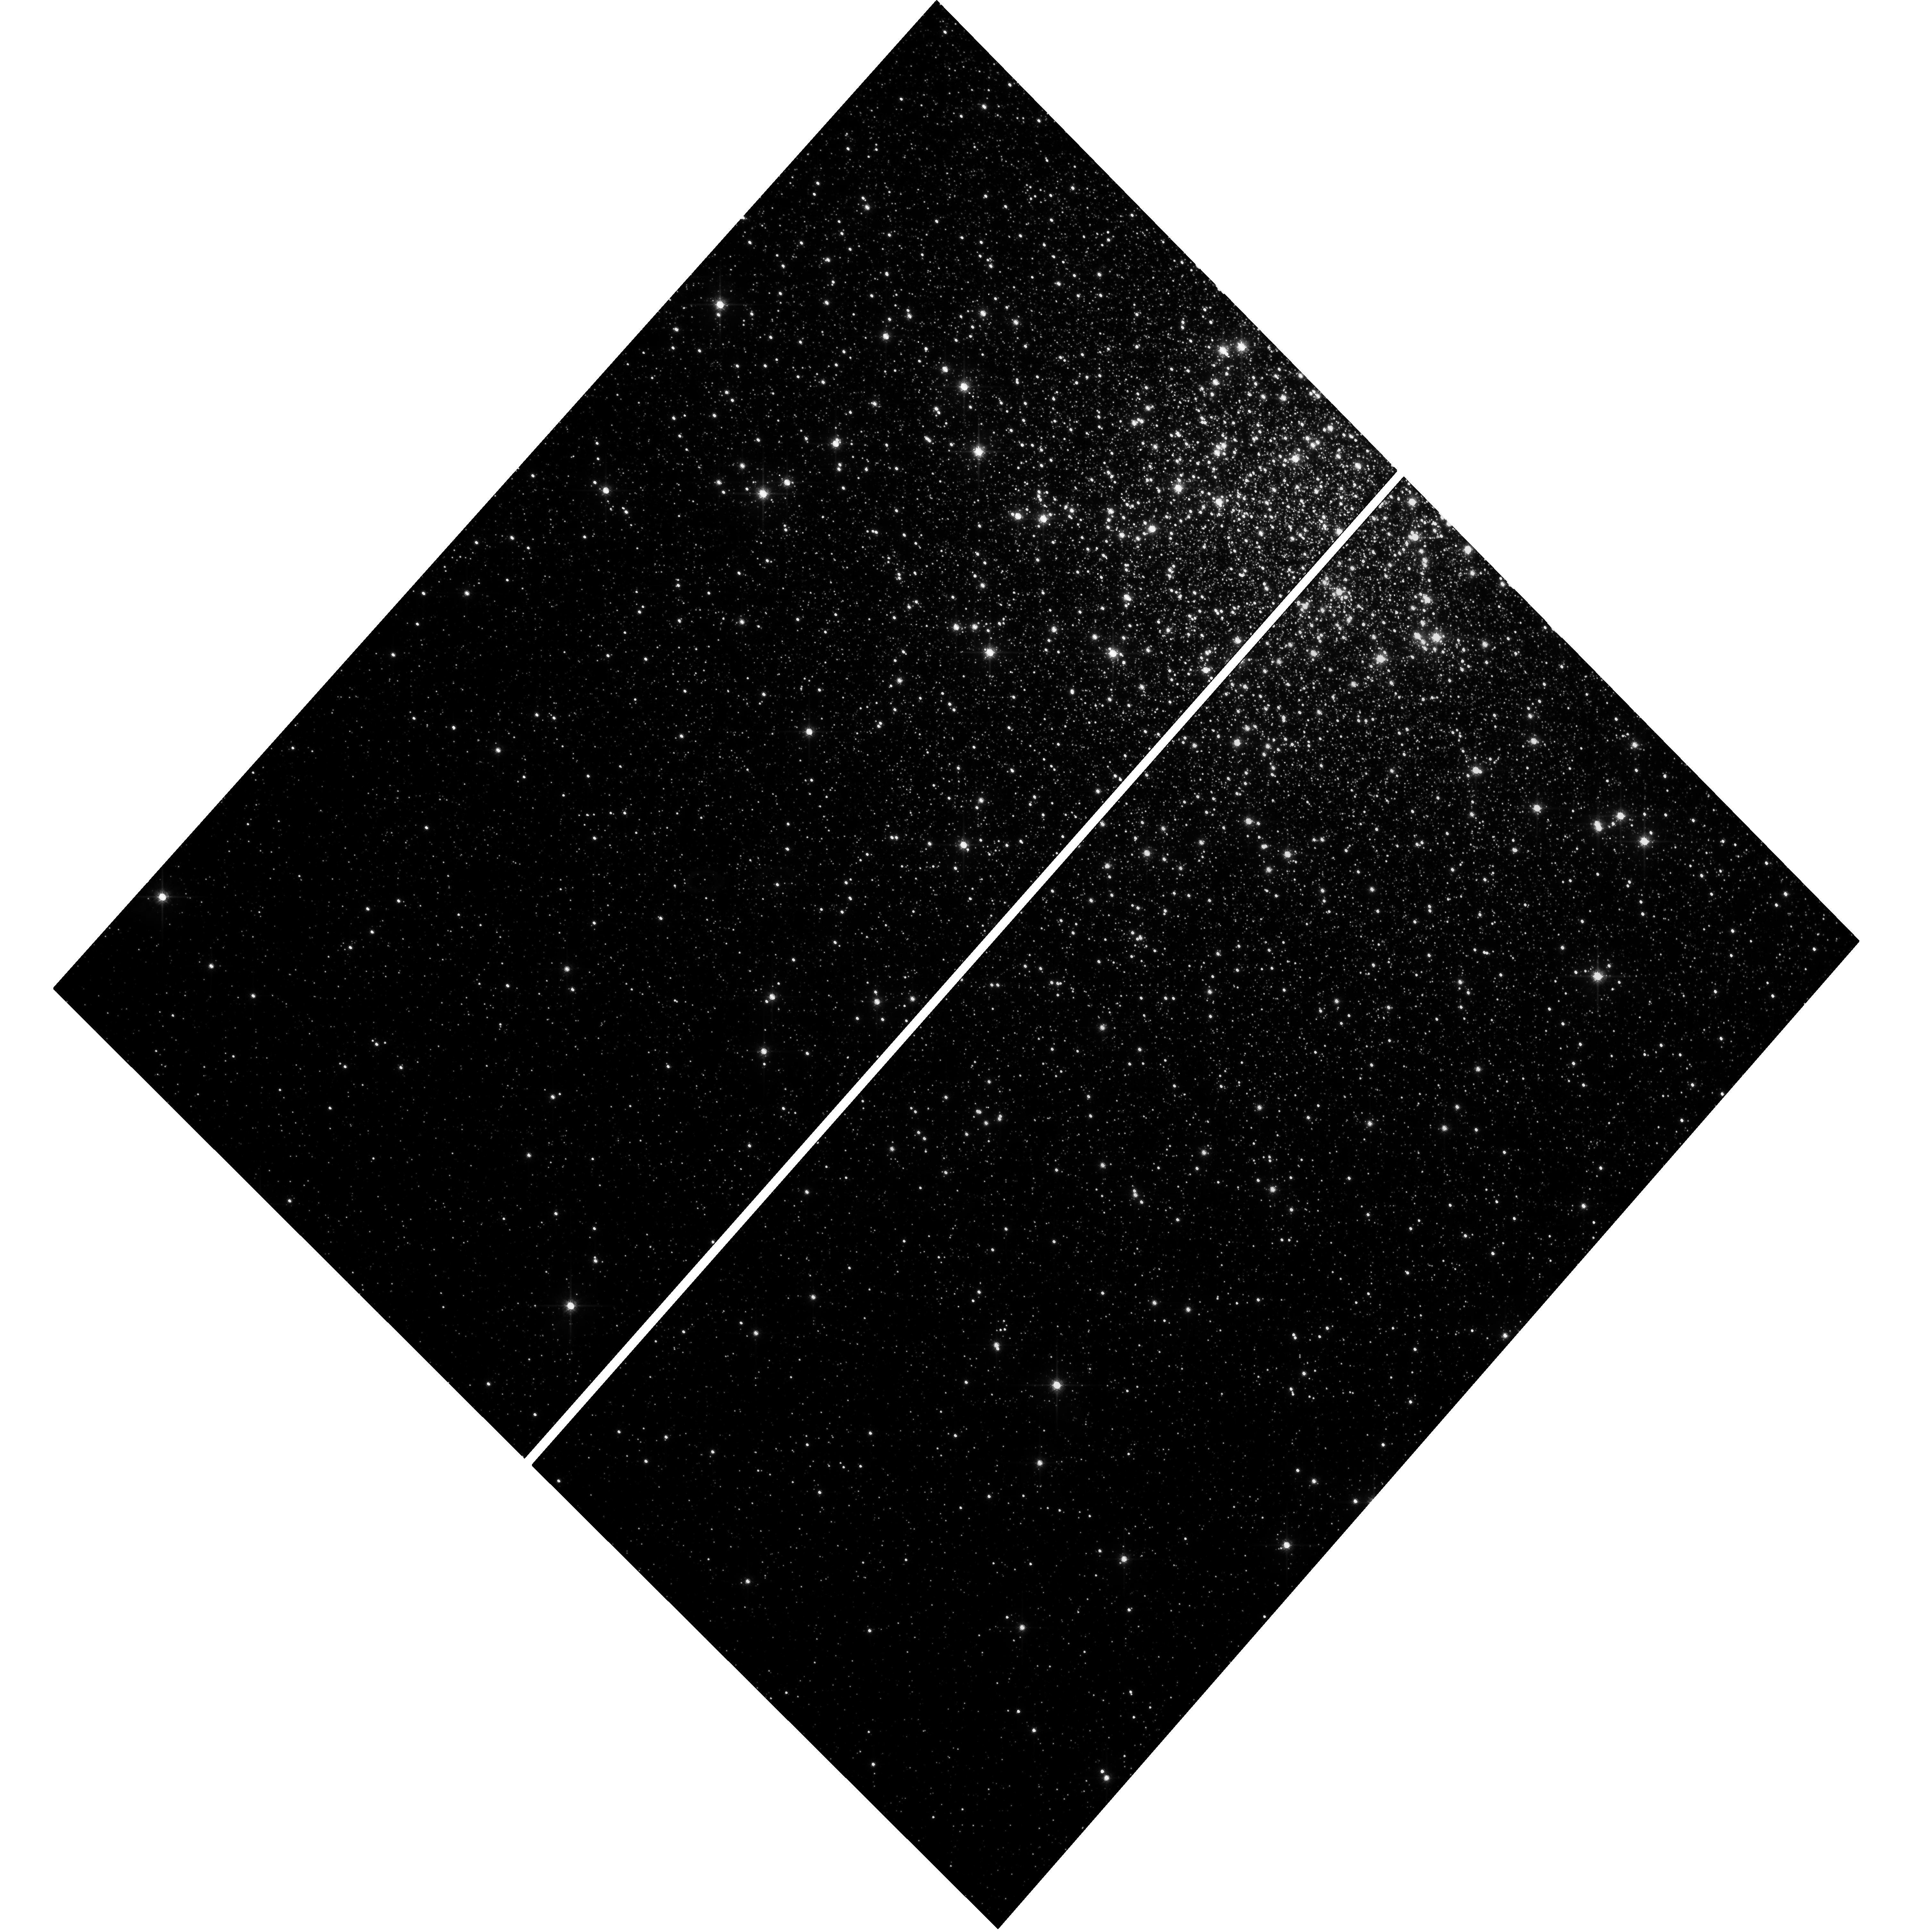
Target: NGC104
Instrument: WFC3/UVIS
Filter: F814W
Exposure: 19 min
Observation ID: hst_11664_53_wfc3_uvis_f814w_ib3m53

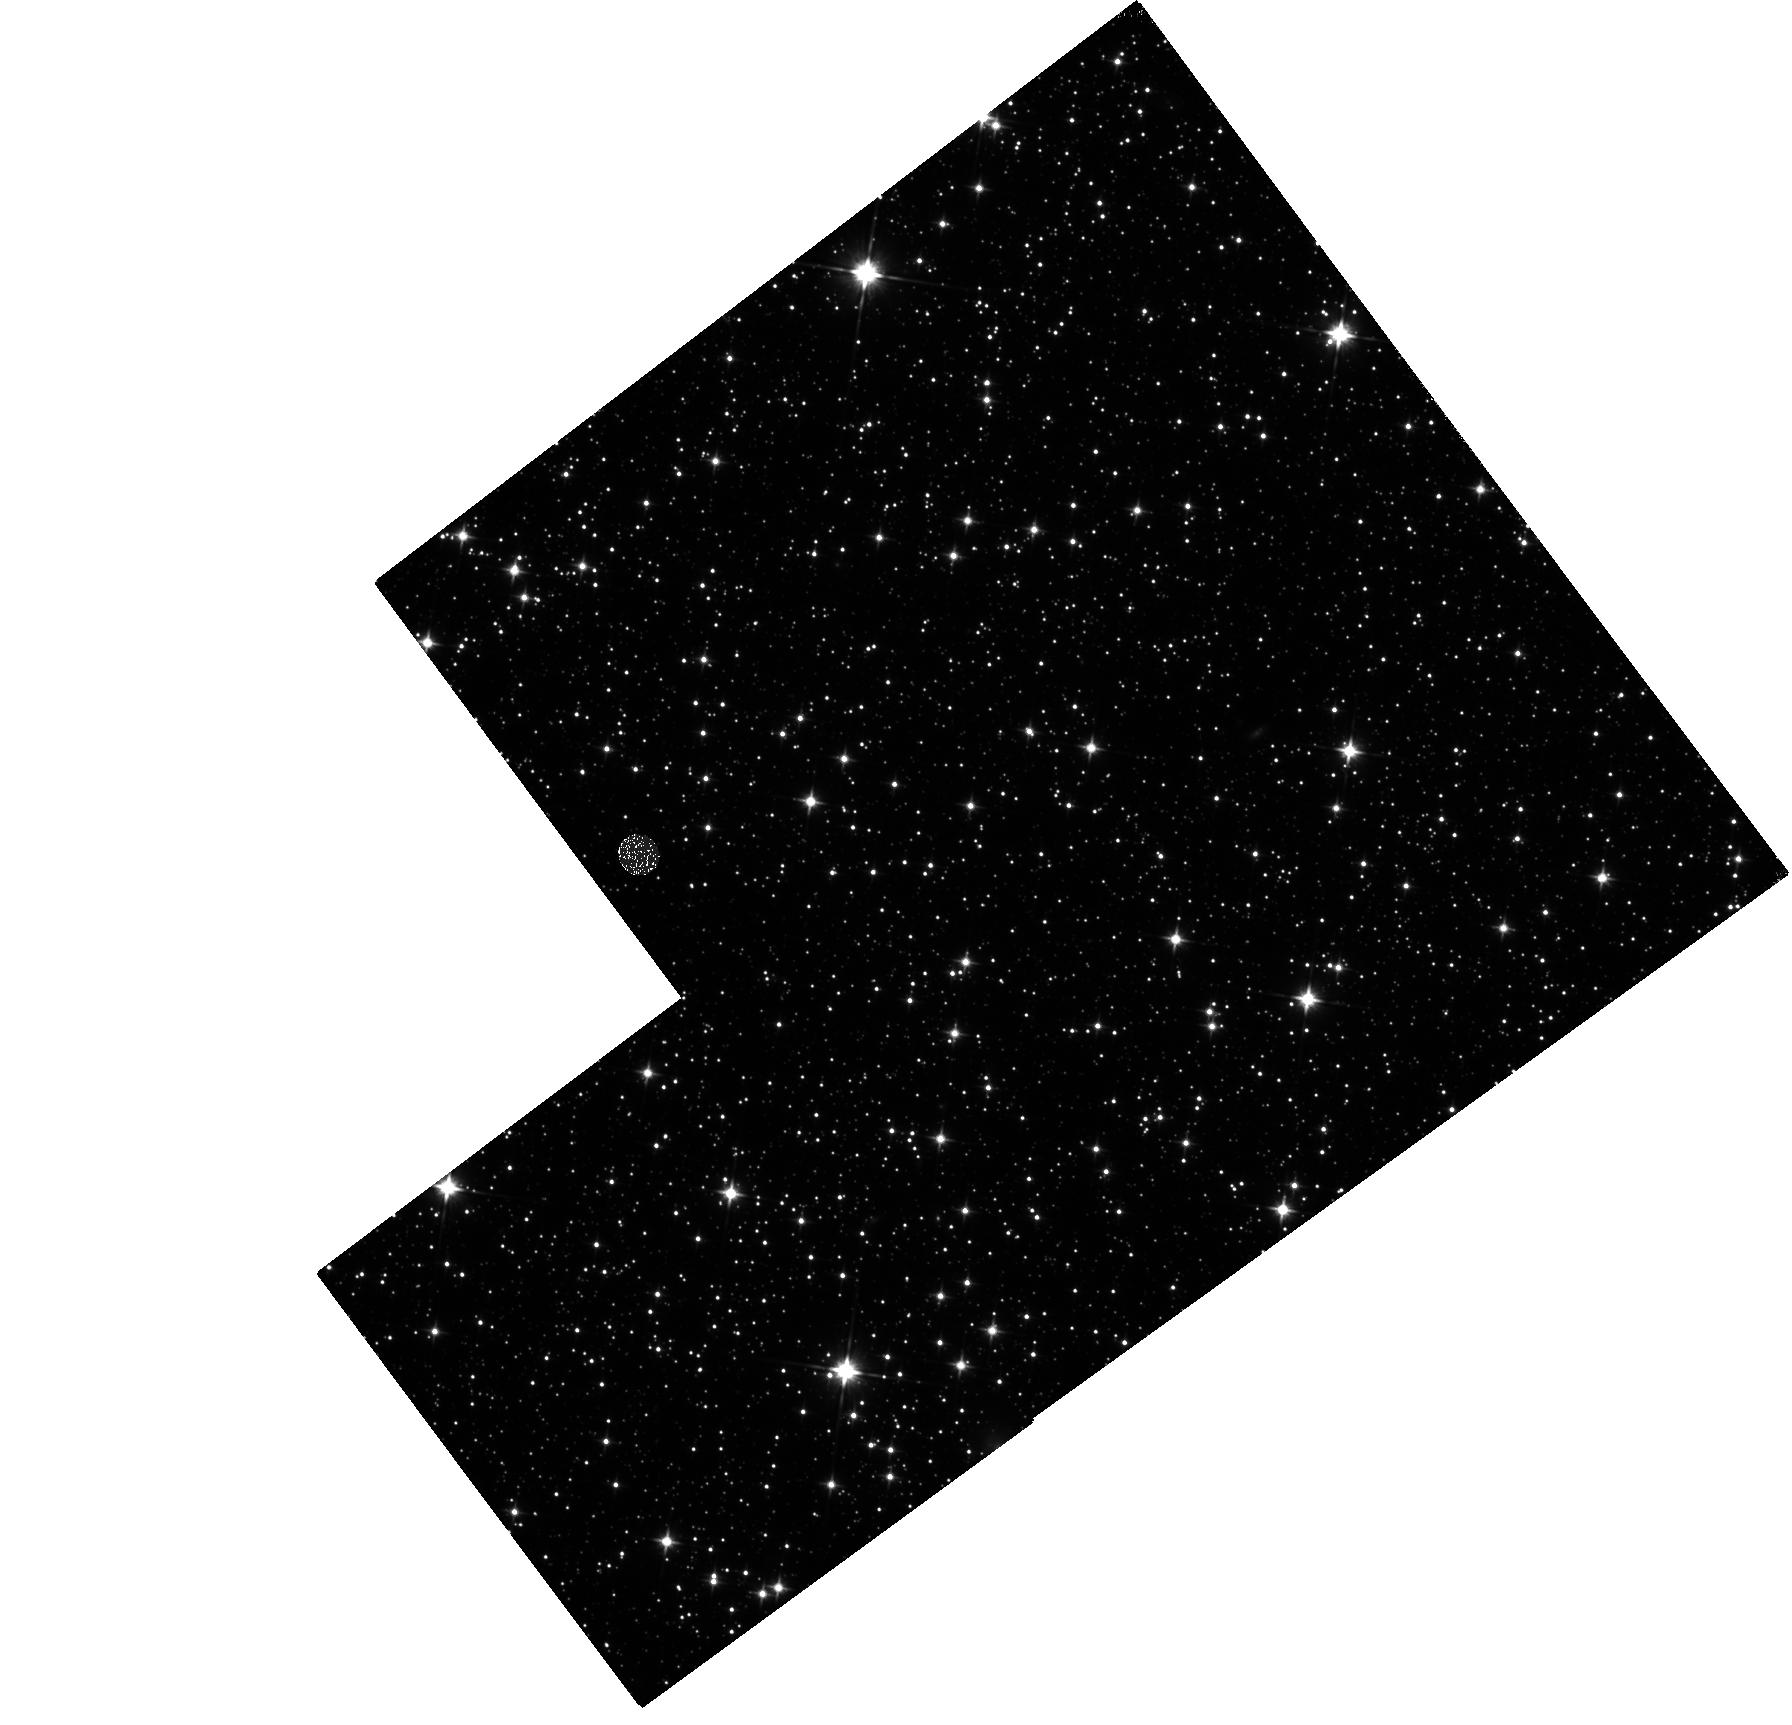
Target: DISK
Instrument: WFC3/IR
Filter: F110W
Exposure: 10 min
Observation ID: hst_11664_a1_wfc3_ir_f110w_ib3ma1

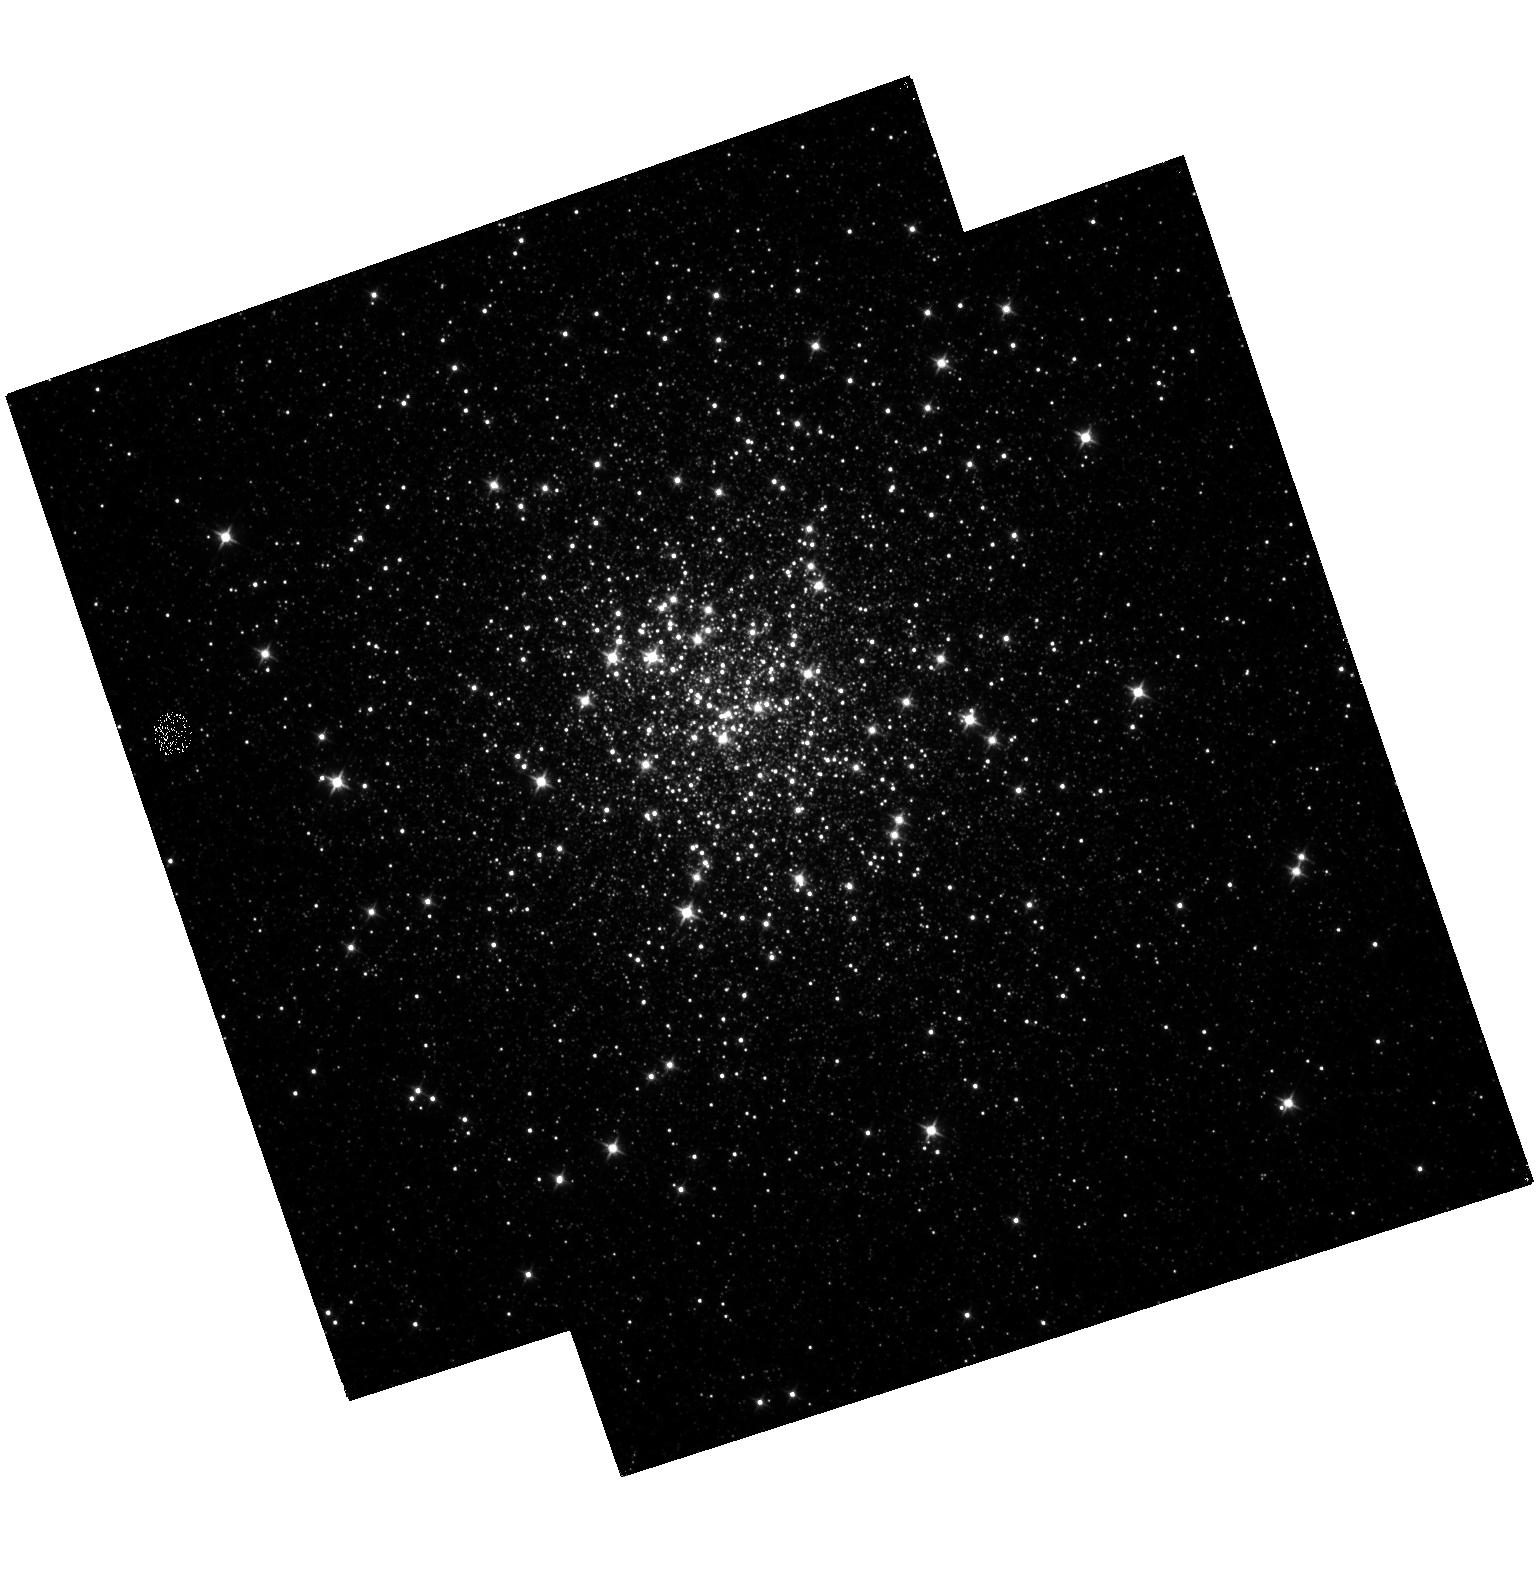
Target: NGC6341
Instrument: WFC3/IR
Filter: F110W
Exposure: 21 min
Observation ID: hst_11664_55_wfc3_ir_f110w_ib3m55

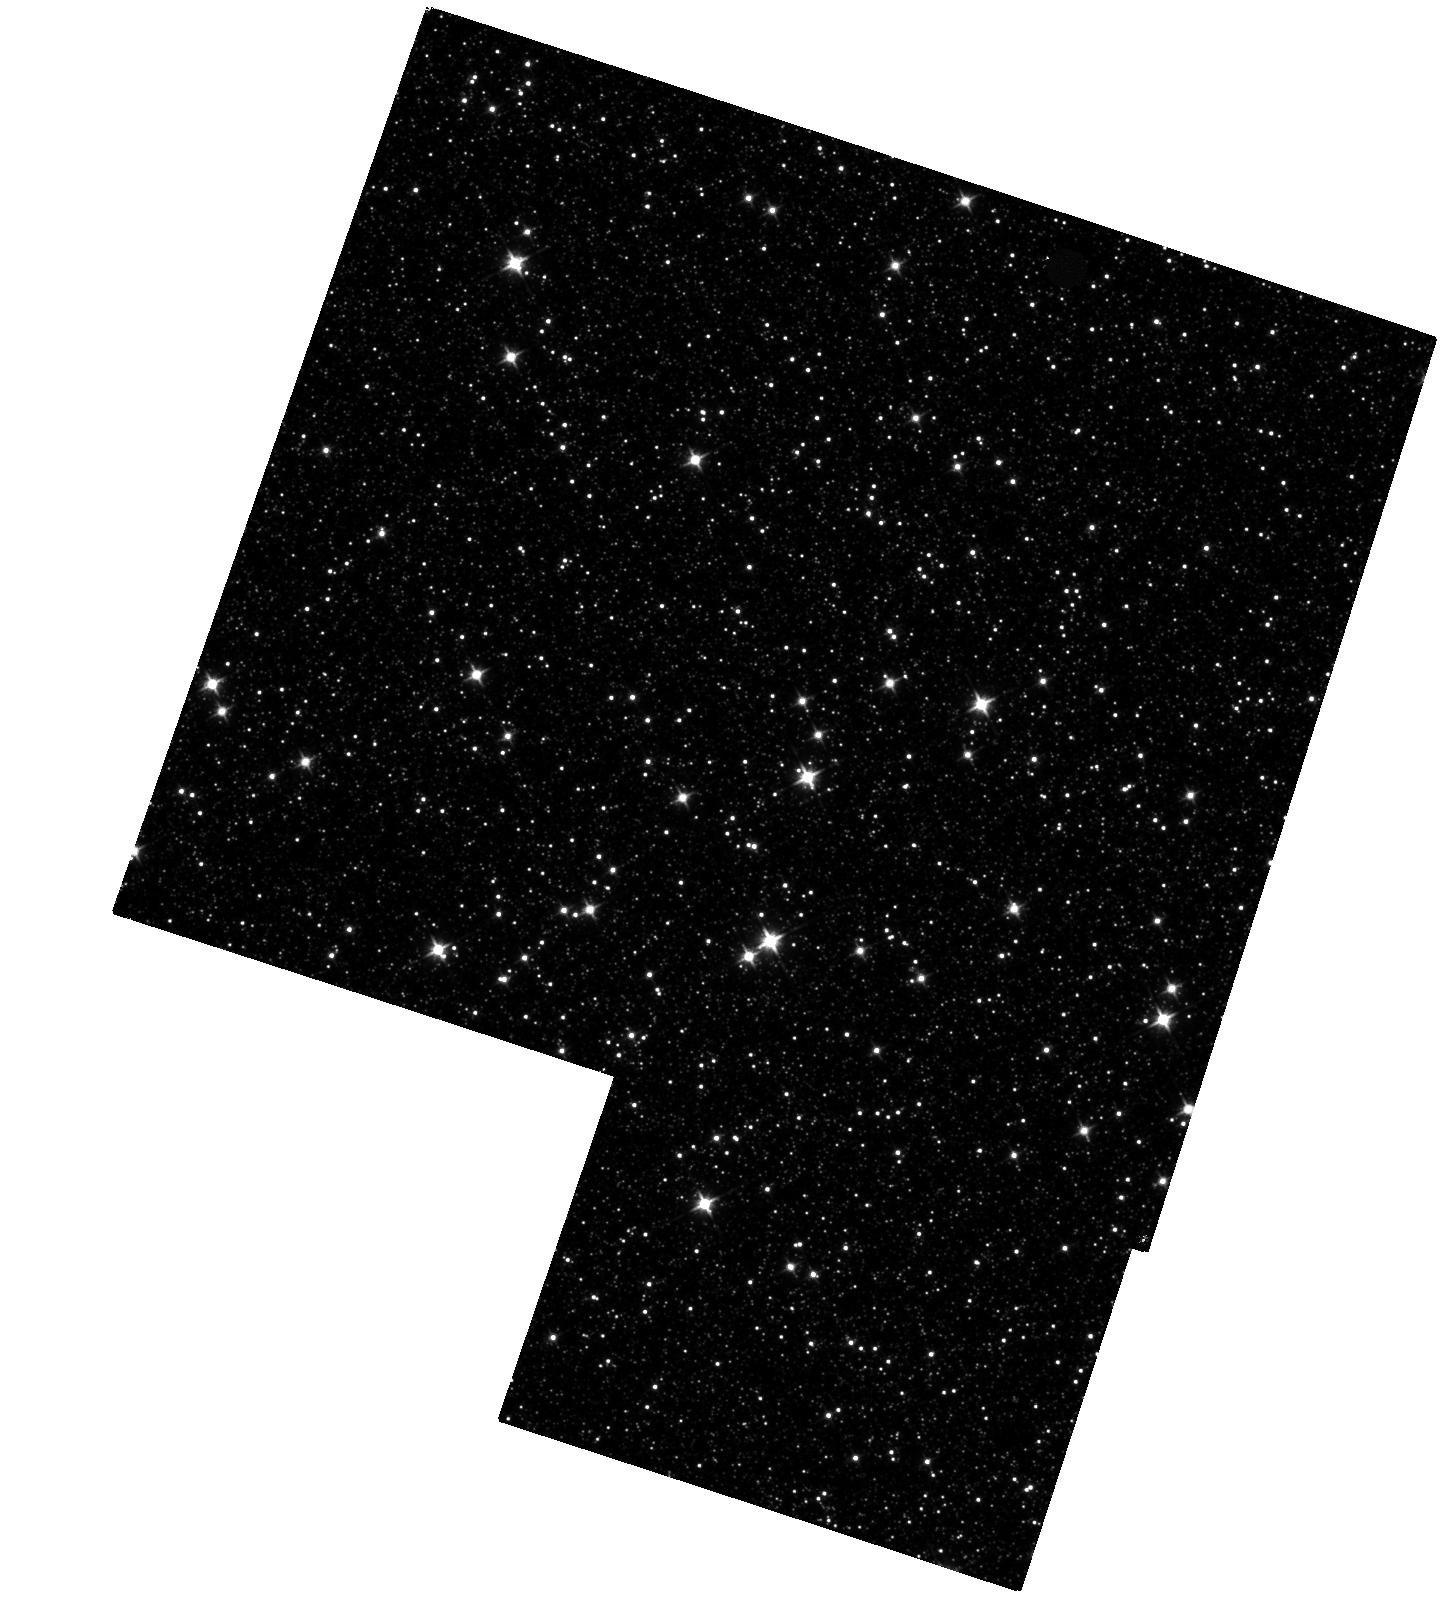
Target: BULGE-SWEEPS
Instrument: WFC3/IR
Filter: F110W
Exposure: 10 min
Observation ID: hst_11664_04_wfc3_ir_f110w_ib3m04

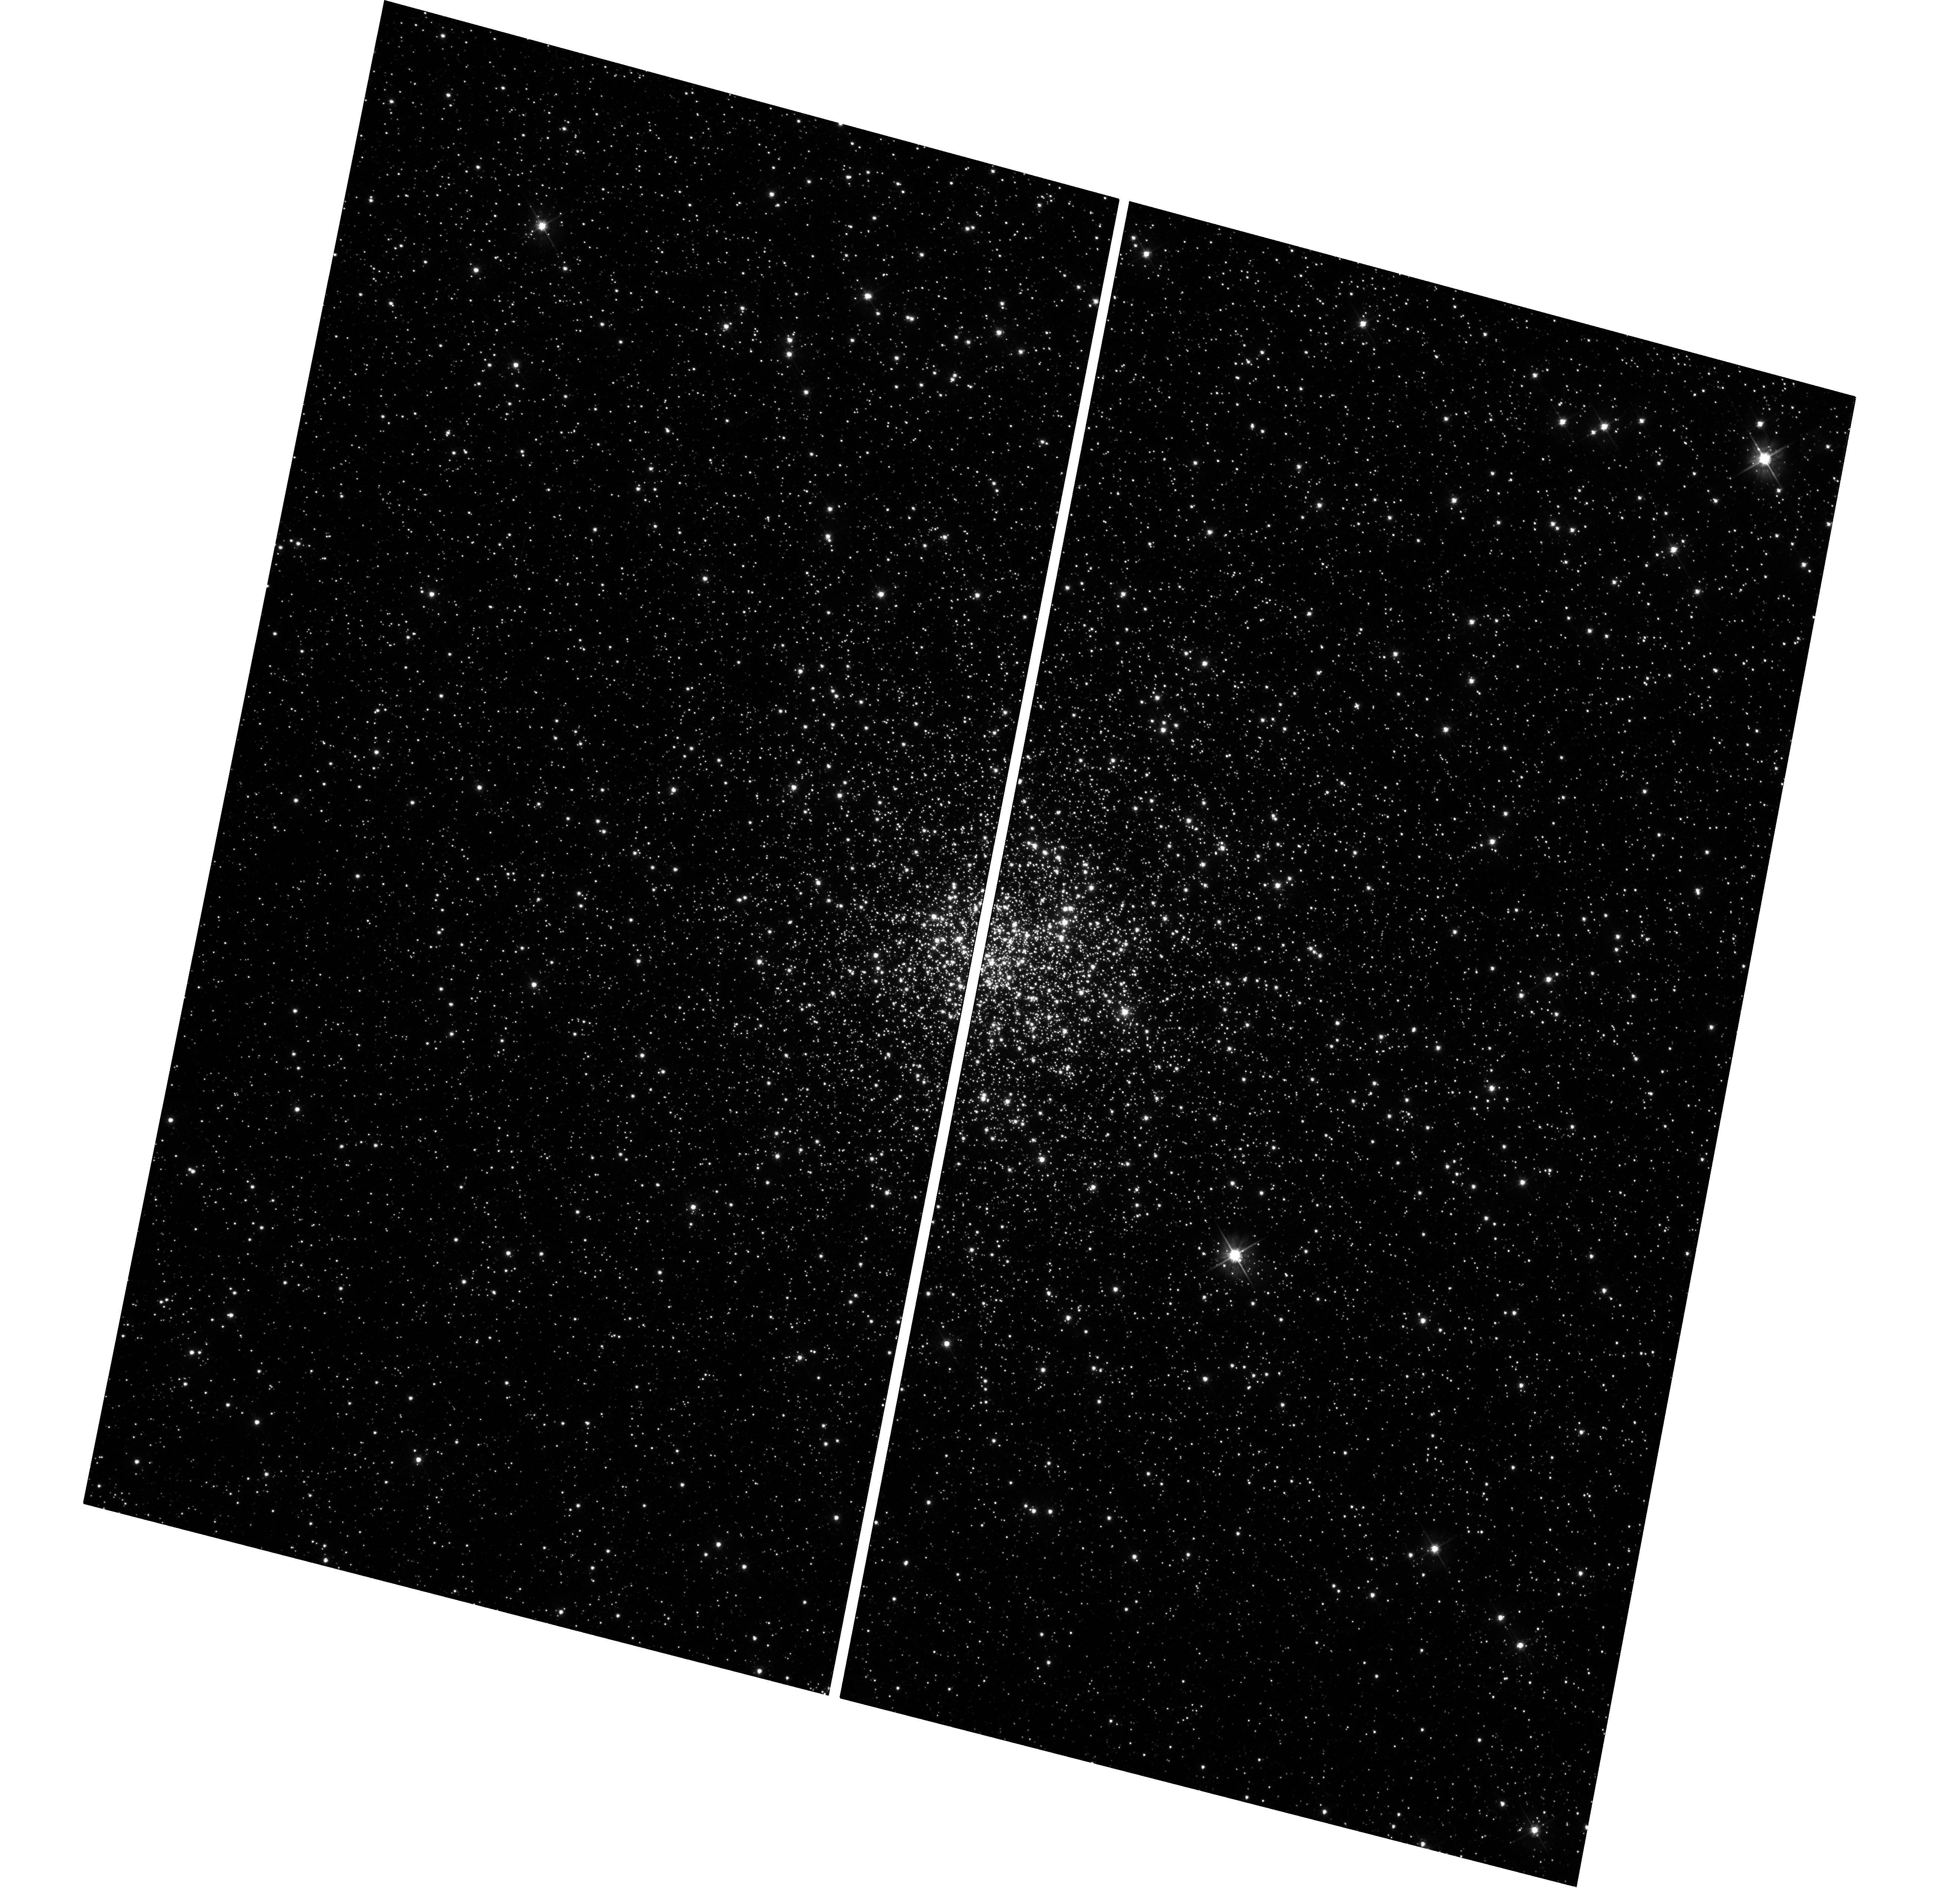
Target: NGC6528
Instrument: WFC3/UVIS
Filter: F555W
Exposure: 23 min
Observation ID: hst_11664_51_wfc3_uvis_f555w_ib3m51

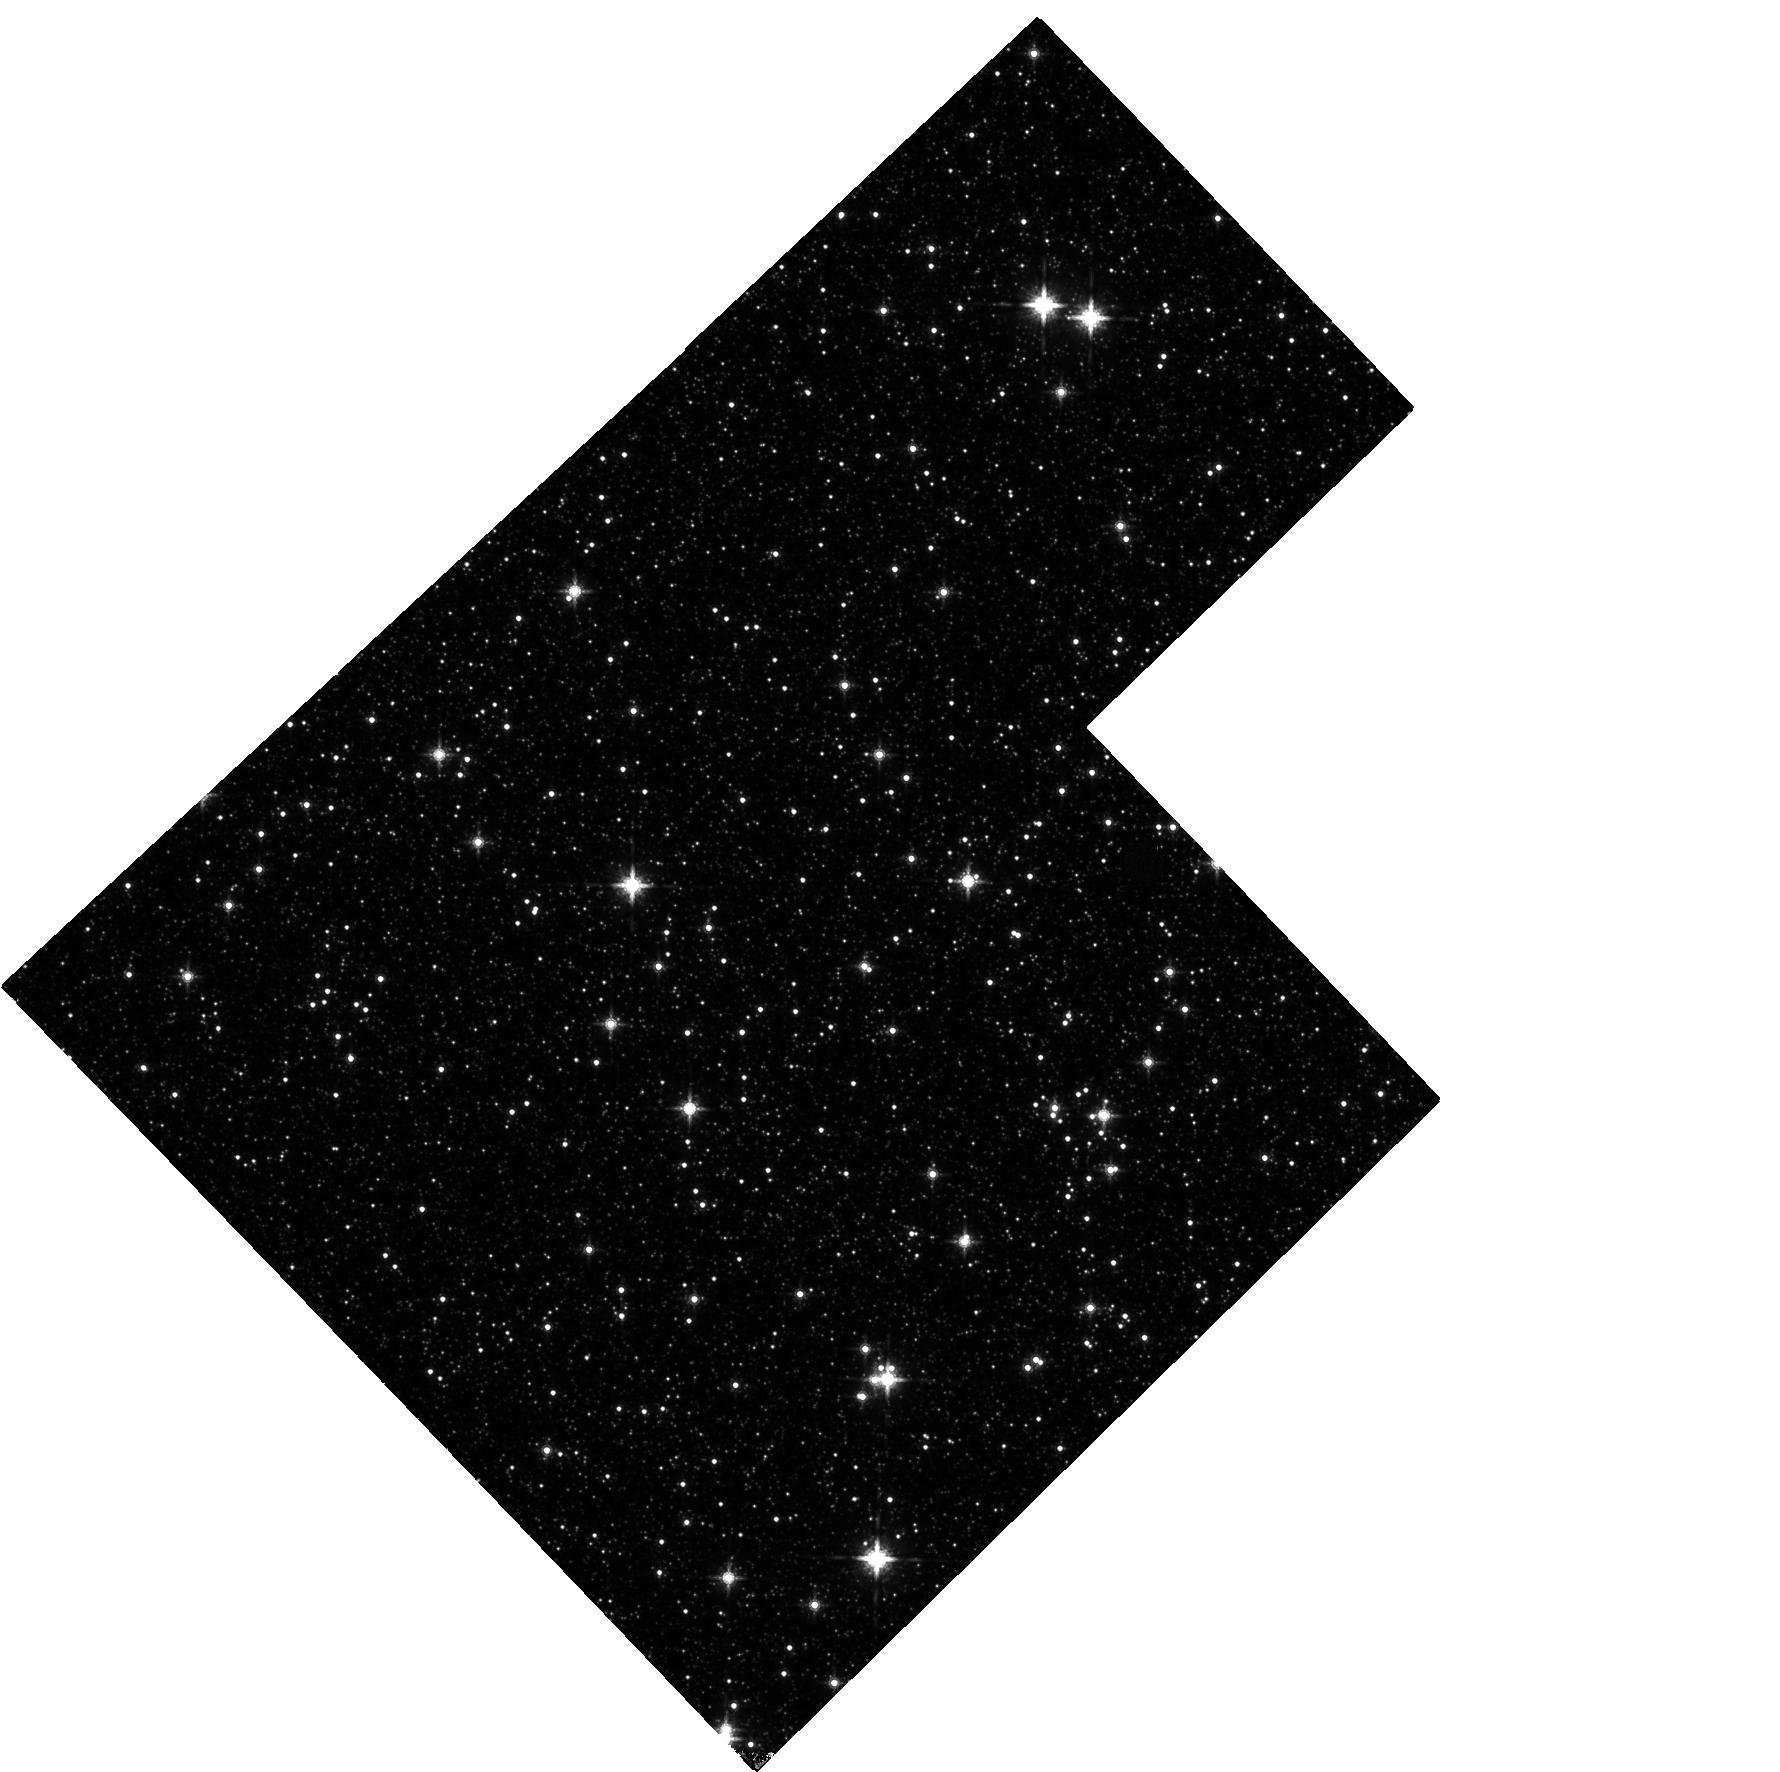
Target: BULGE-BAADE
Instrument: WFC3/IR
Filter: F160W
Exposure: 14 min
Observation ID: hst_11664_d4_wfc3_ir_f160w_ib3md4

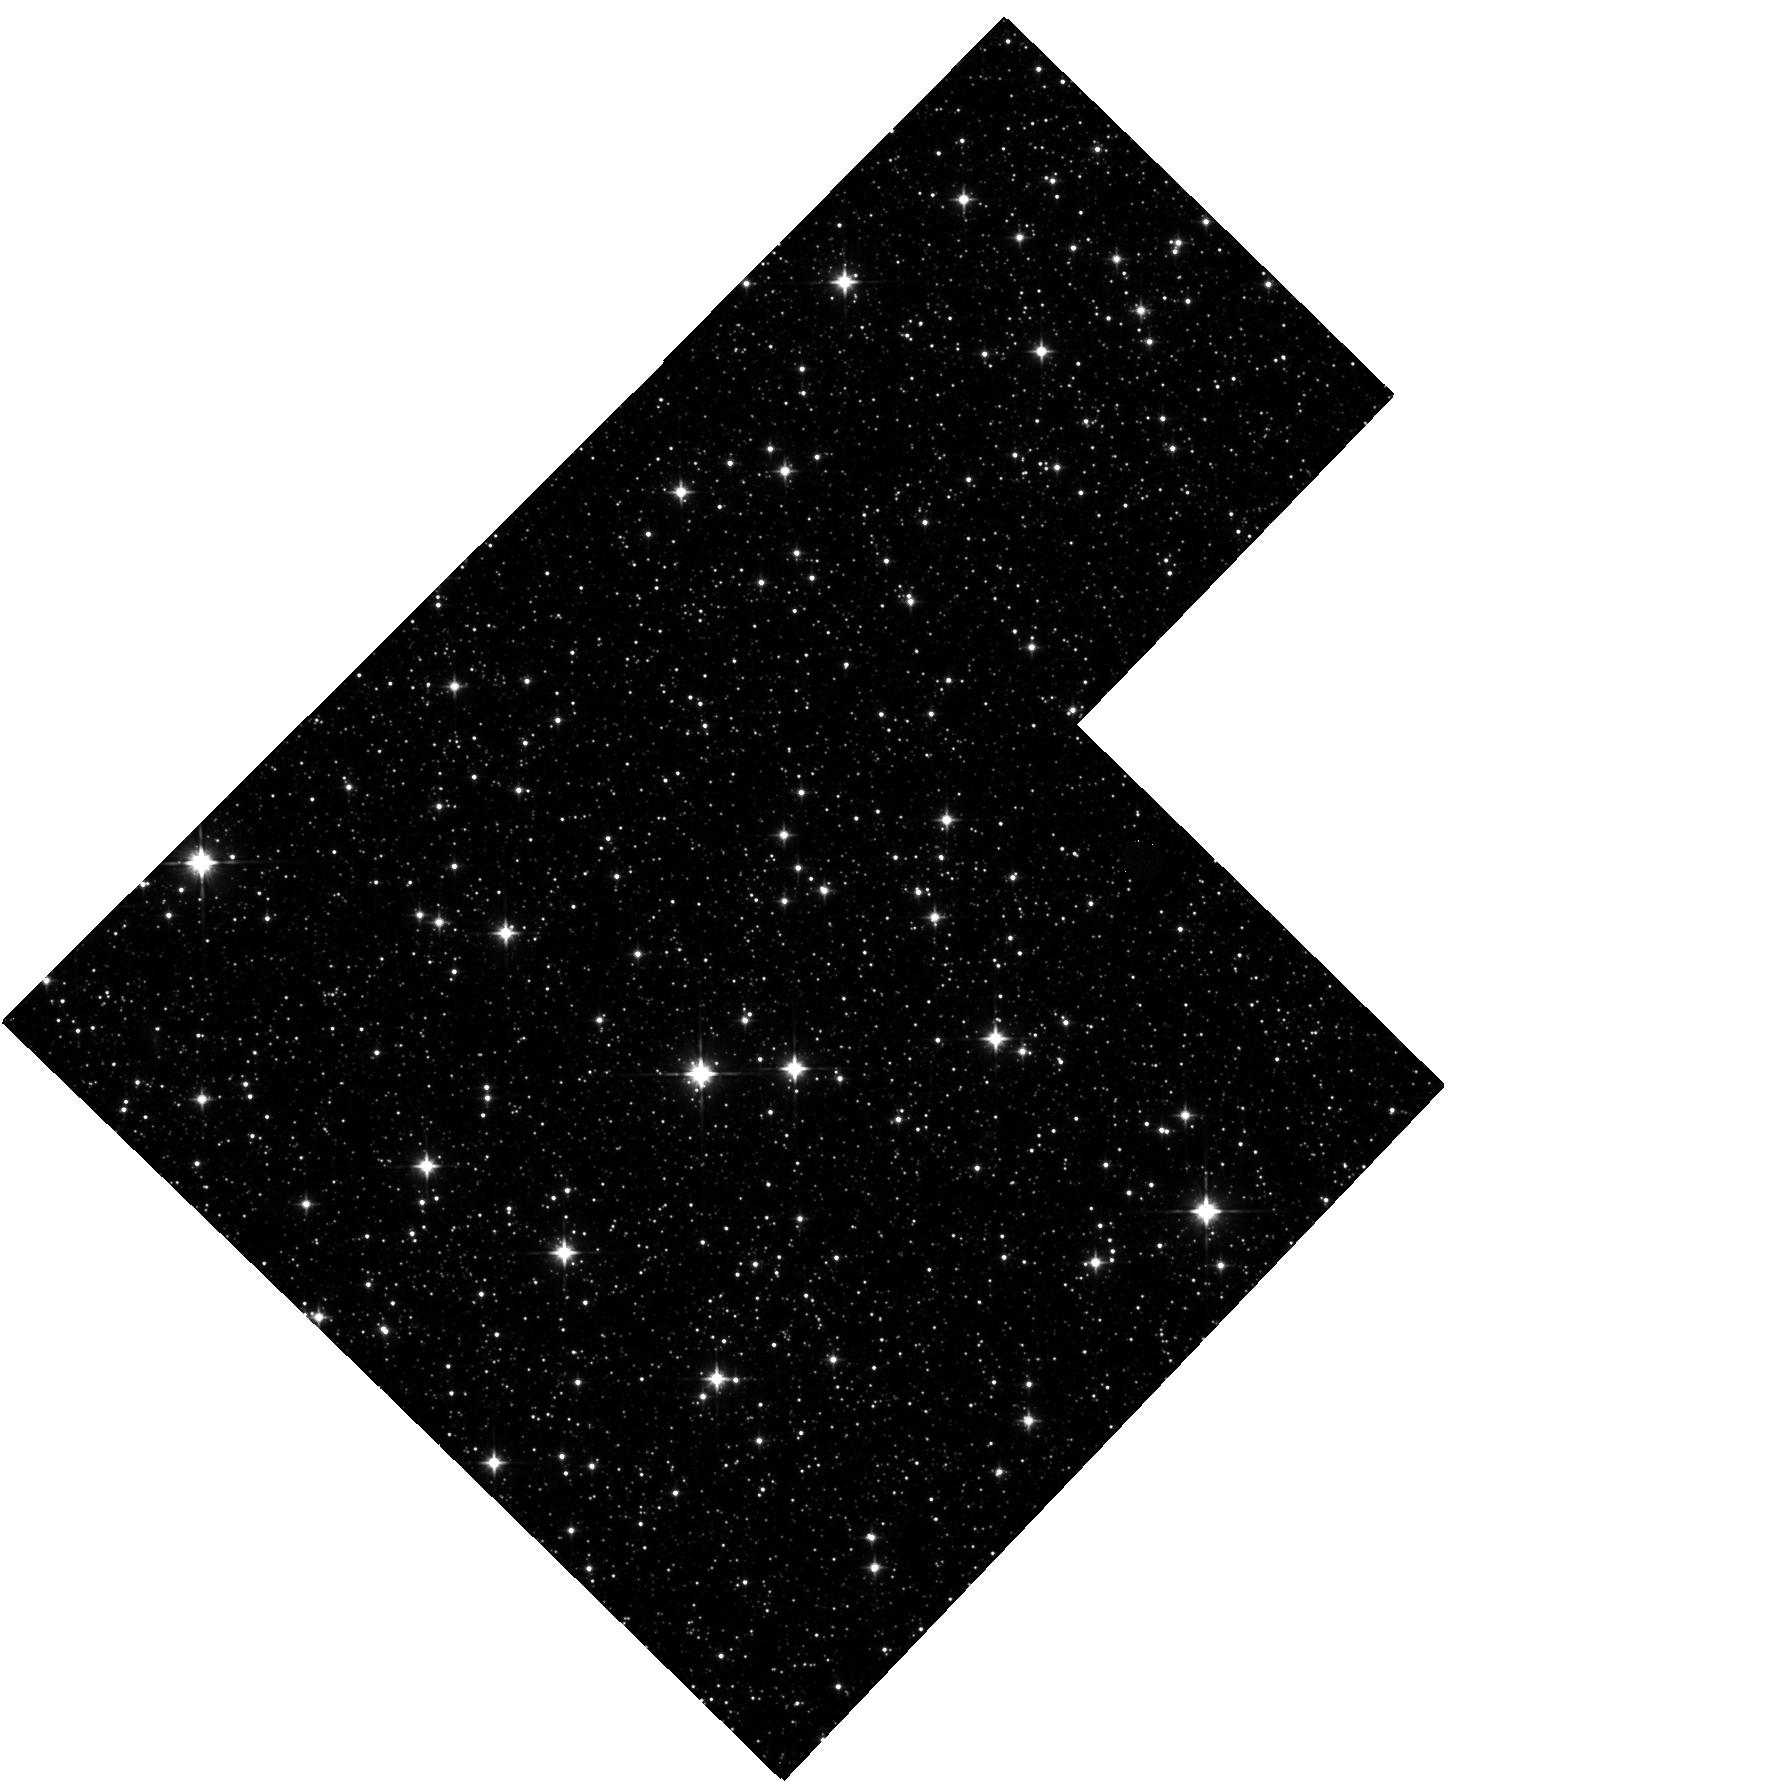
Target: BULGE-OGLE29
Instrument: WFC3/IR
Filter: F110W
Exposure: 10 min
Observation ID: hst_11664_a9_wfc3_ir_f110w_ib3ma9

The WFC3 Galactic Bulge Treasury Program: Populations, Formation History, and Planets (PI: Brown, Thomas M.)

Exploiting the full power of the Wide Field Camera 3 (WFC3), we propose deep panchromatic imaging of four fields in the Galactic bulge. These data will enable a sensitive dissection of its stellar populations, using a new set of reddening-free photometric indices we have constructed from broad-band filters across UV, optical, and near-IR wavelengths. These indices will provide accurate temperatures and metallicities for hundreds of thousands of individual bulge stars. Proper motions of these stars derived from multi-epoch observations will allow separation of pure bulge samples from foreground disk contamination. Our catalogs of proper motions and panchromatic photometry will support a wide range of bulge studies. Using these photometric and astrometric tools, we will reconstruct the detailed star-formation history as a function of position within the bulge, and thus differentiate between rapid- and extended-formation scenarios. We will also measure the dependence of the stellar mass function on metallicity, revealing how the characteristic mass of star formation varies with chemistry. Our sample of bulge stars with accurate metallicities will include 12 candidate hosts of extrasolar planets. Planet frequency is correlated with metallicity in the solar neighborhood; our measurements will extend this knowledge to a remote environment with a very distinct chemistry. Our proposal also includes observations of six well-studied globular and open star clusters; these observations will serve to calibrate our photometric indices, provide empirical population templates, and transform the theoretical isochrone libraries into the WFC3 filter system. Besides enabling our own program, these products will provide powerful new tools for a host of other stellar-population investigations with HST/WFC3. We will deliver all of the products from this Treasury Program to the community in a timely fashion.